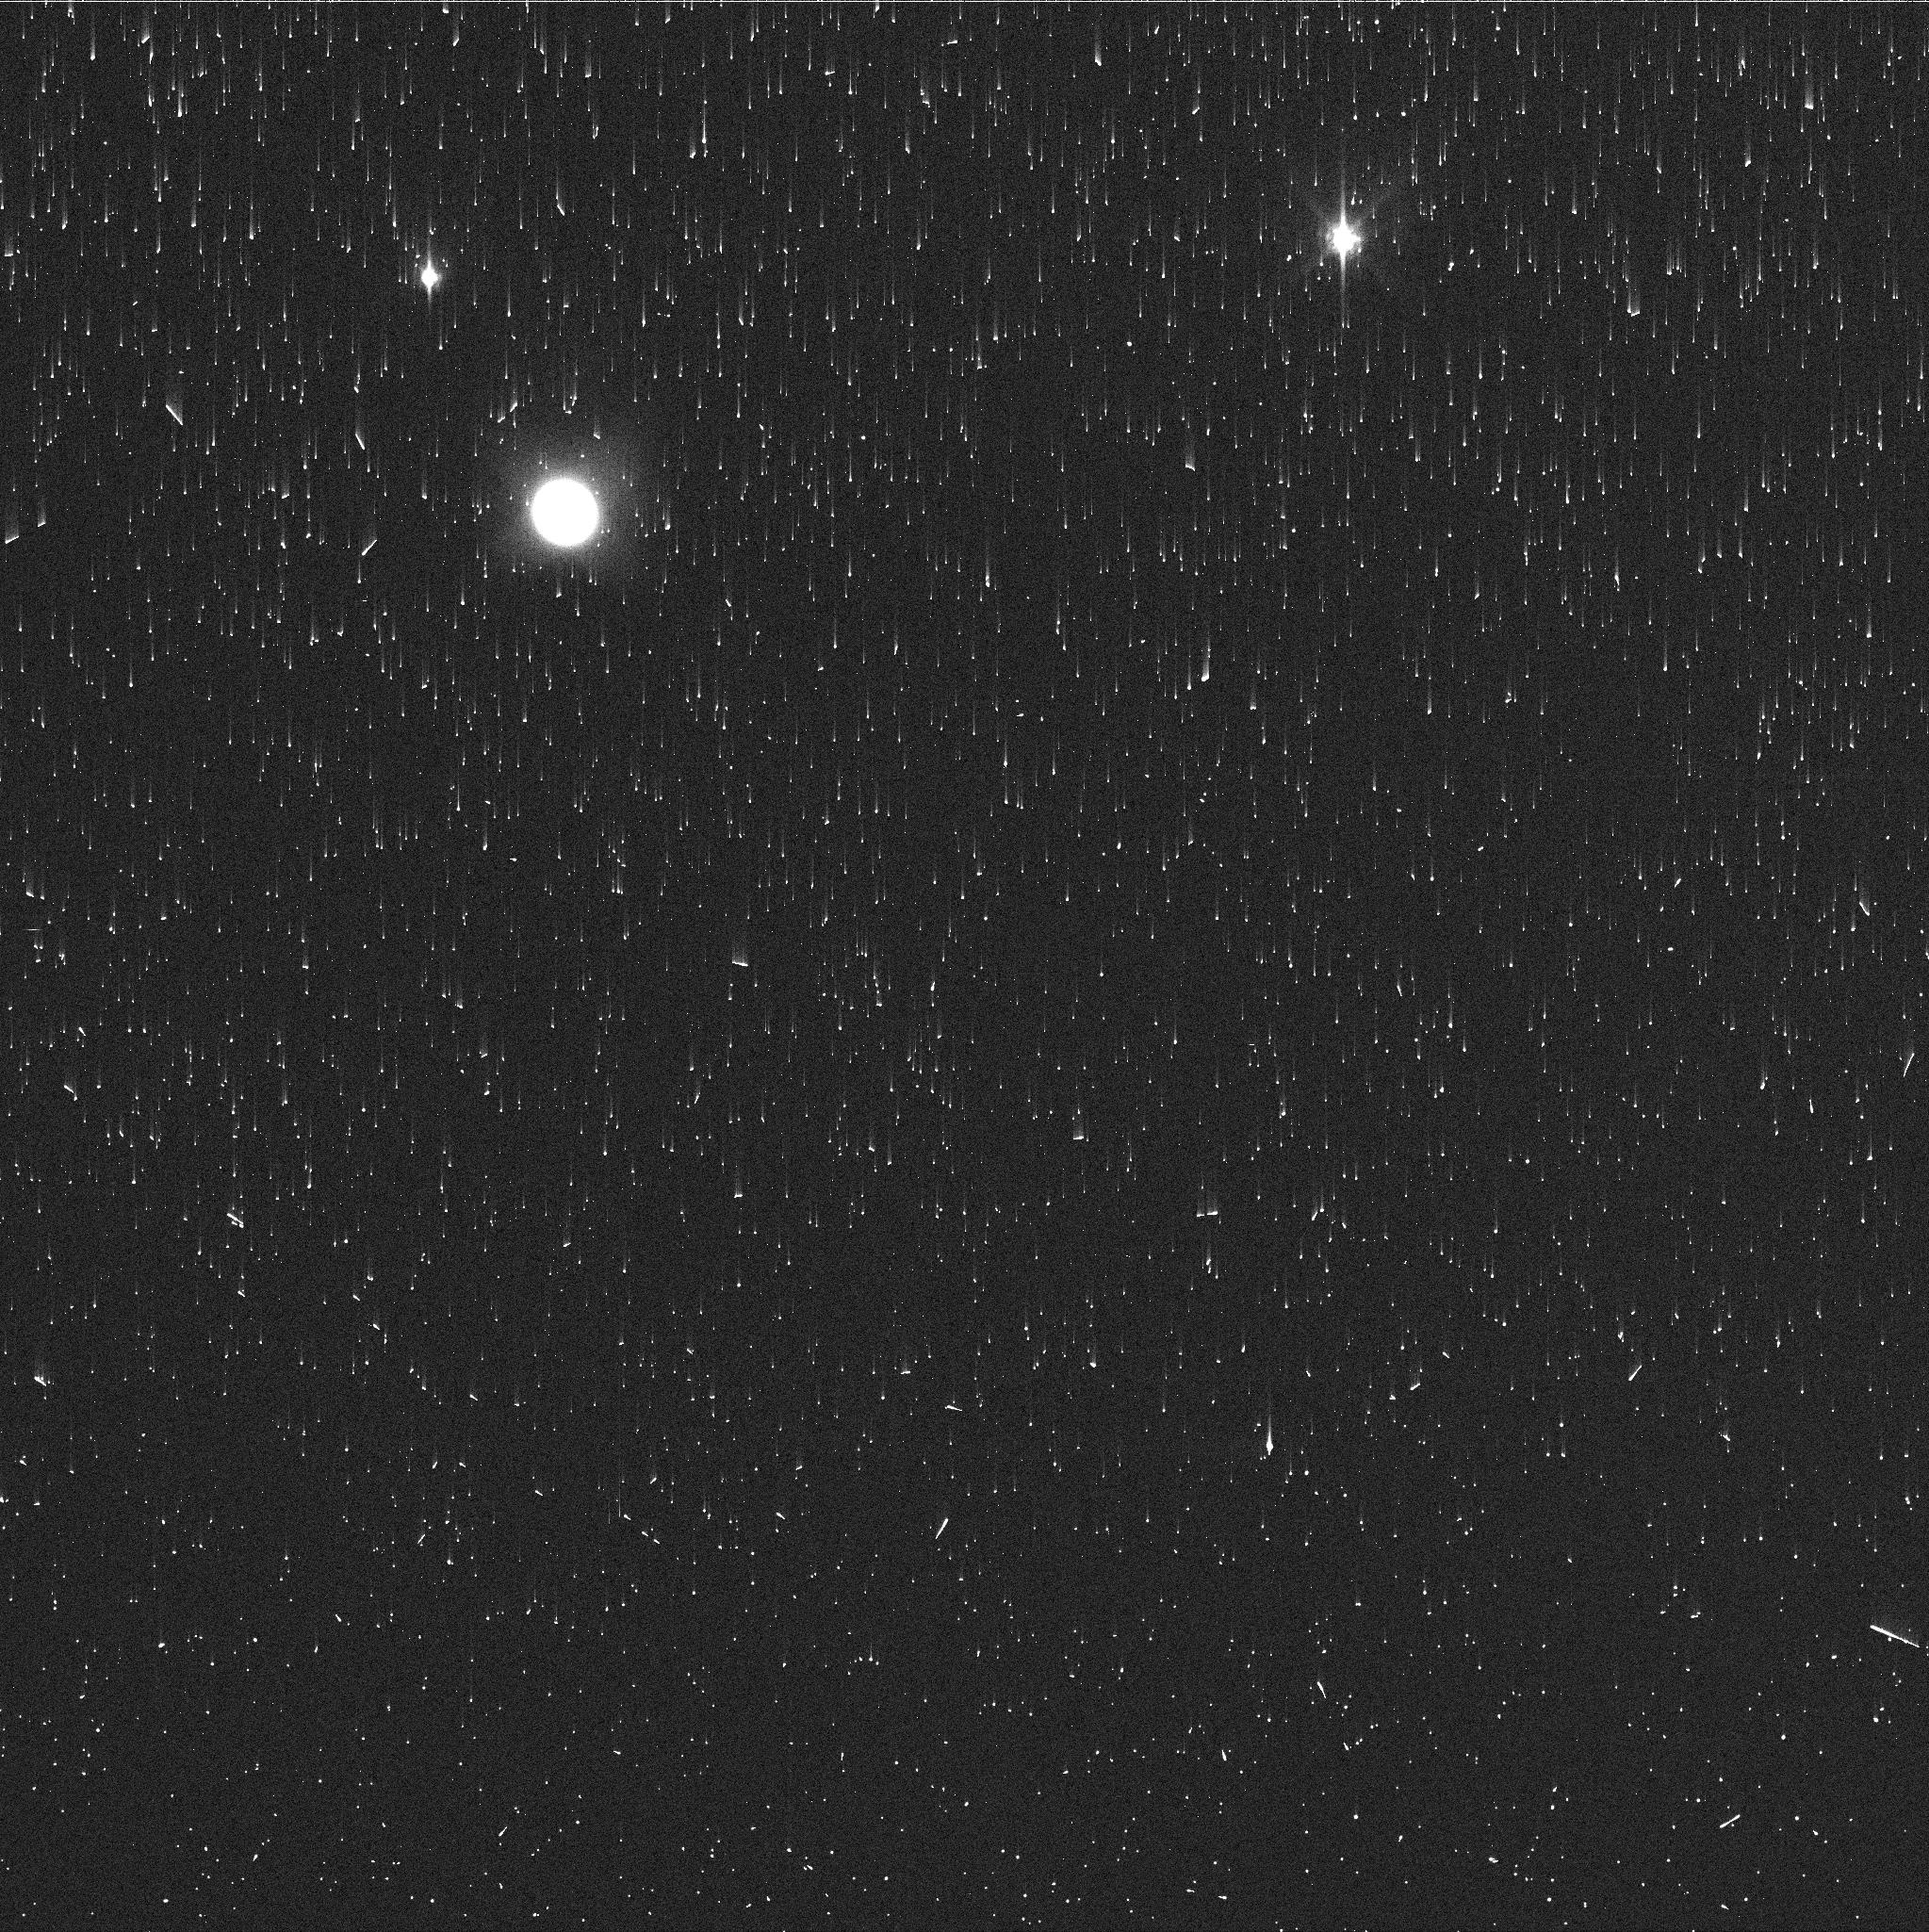
Target: NEPTUNE-MAPS. Instrument: WFC3/UVIS. Filter: FQ727N. Exposure: 2 min. Observation ID: ie0l28v2q

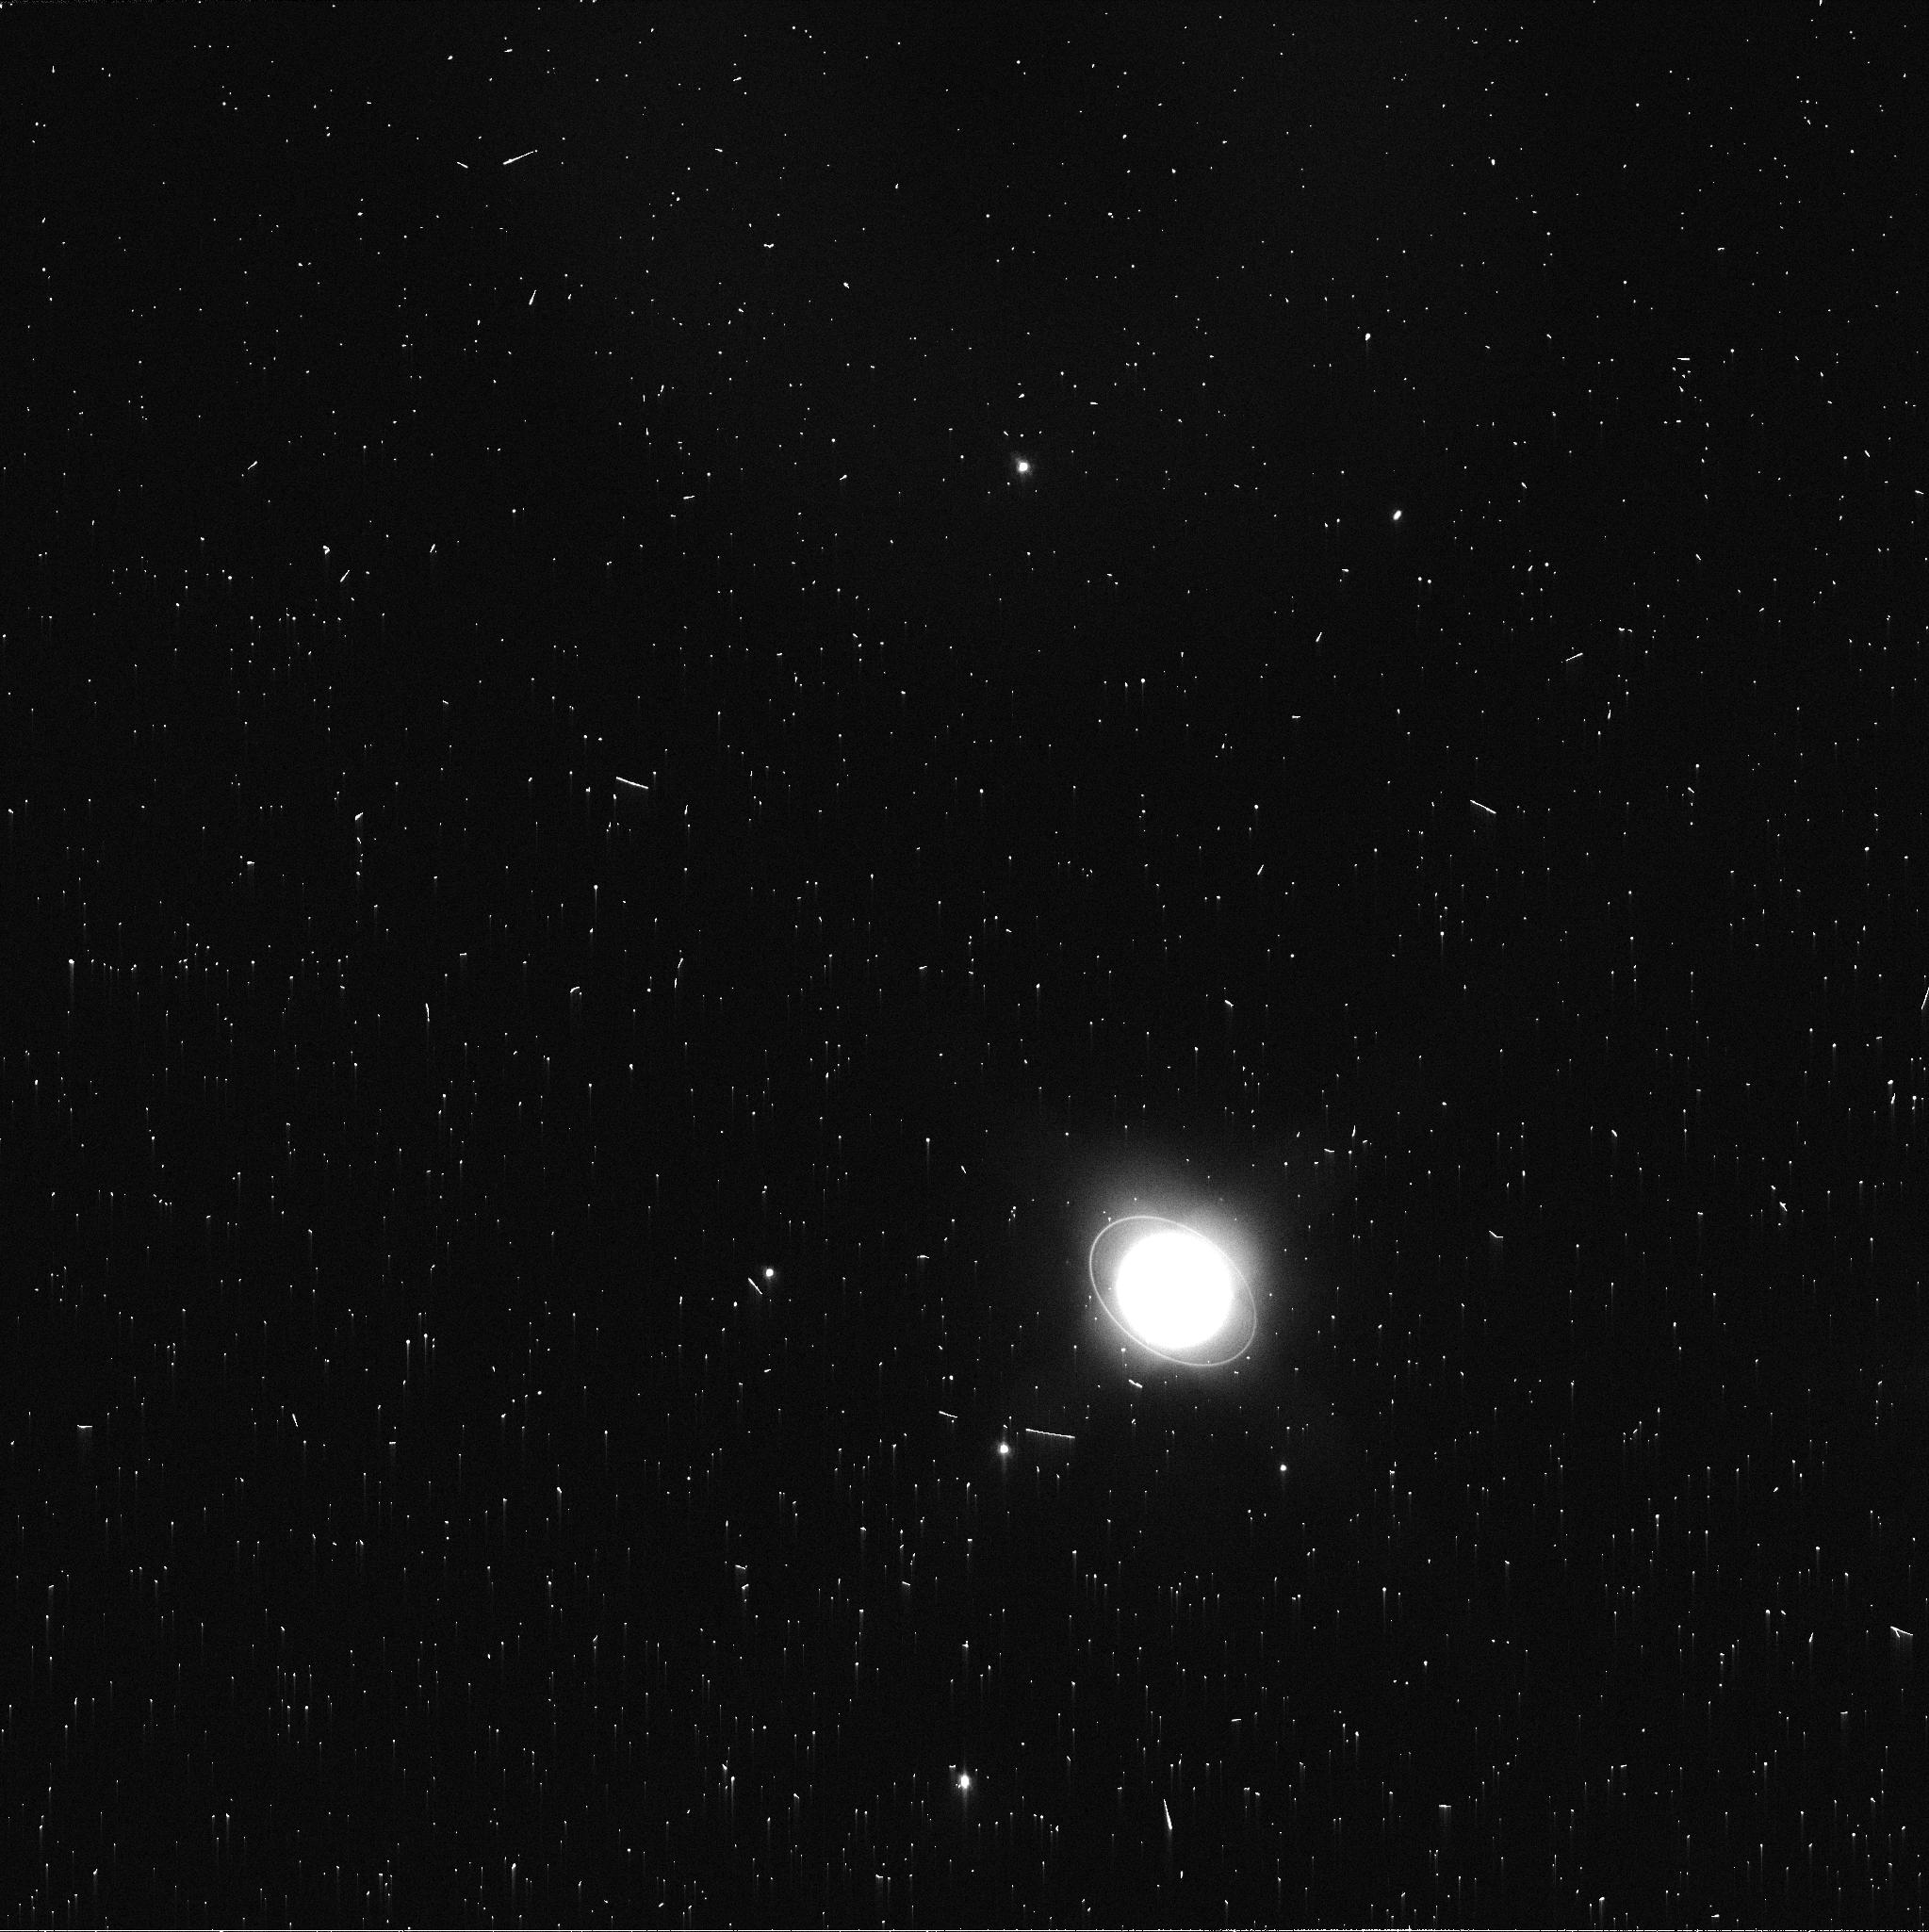
Target: URANUS-MAPS. Instrument: WFC3/UVIS. Filter: FQ619N. Exposure: 2 min. Observation ID: ie0l08pgq

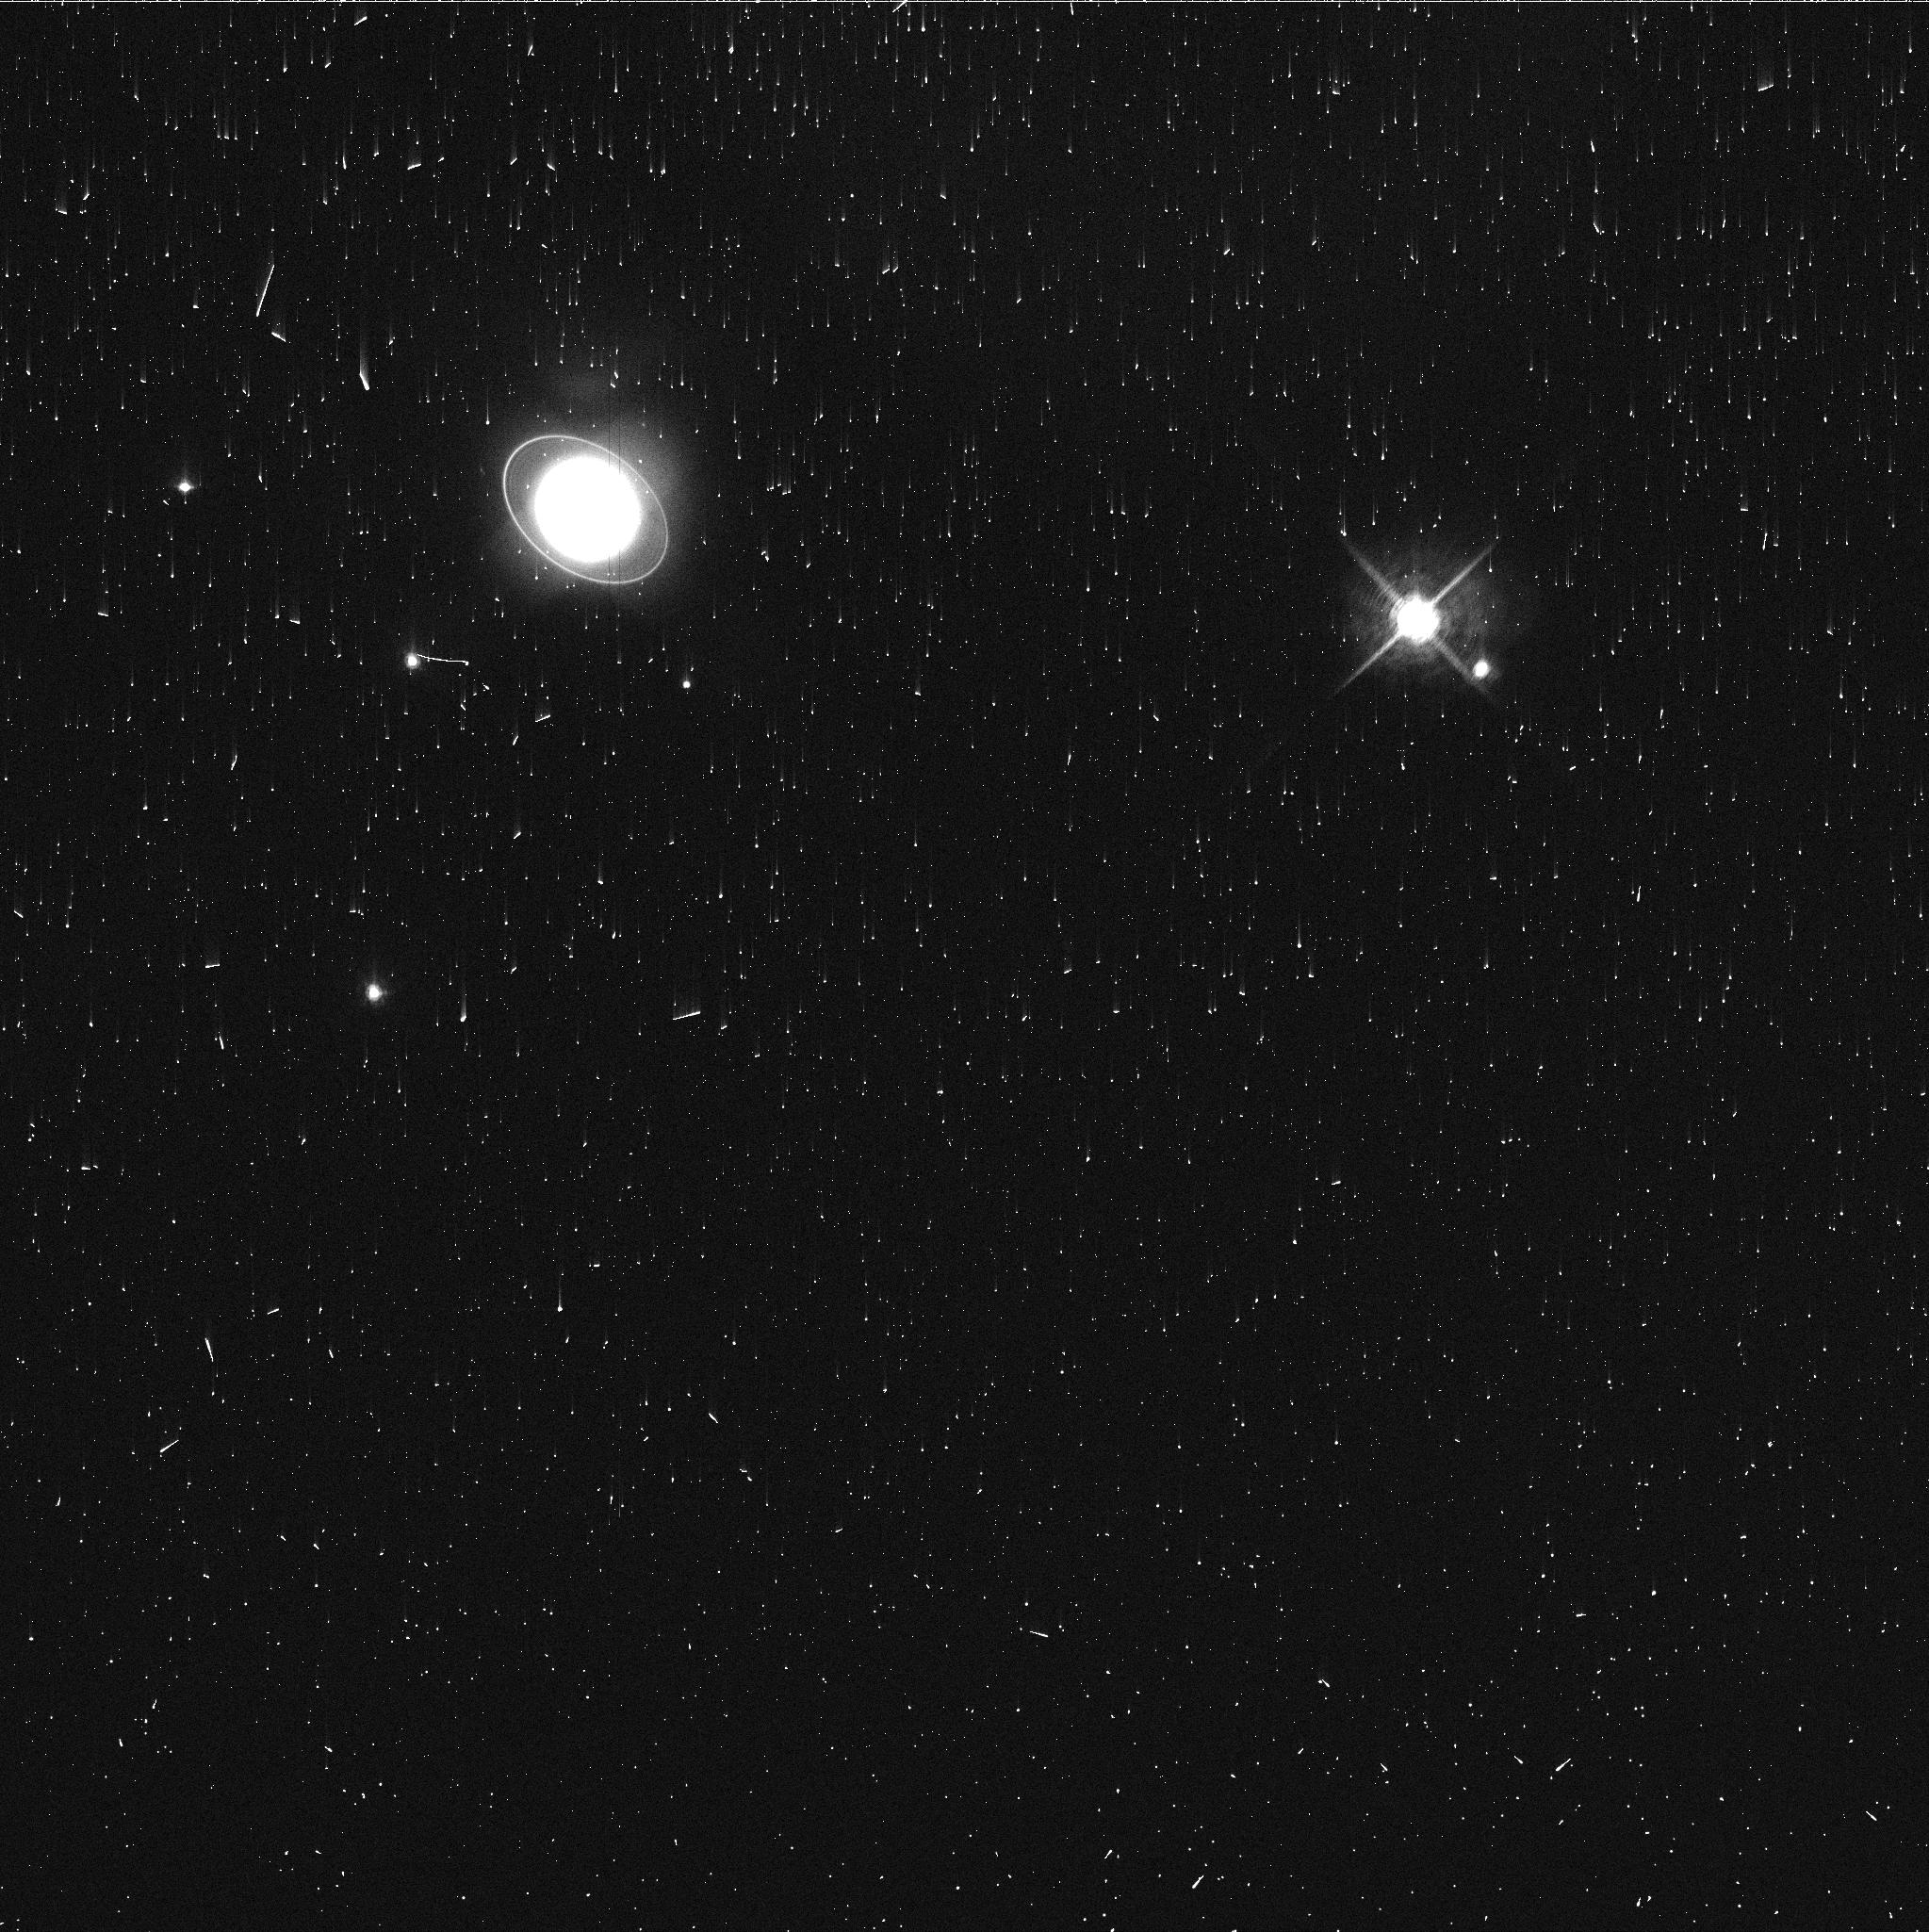
Target: URANUS-MAPS. Instrument: WFC3/UVIS. Filter: FQ727N. Exposure: 3 min. Observation ID: ie0l08piq

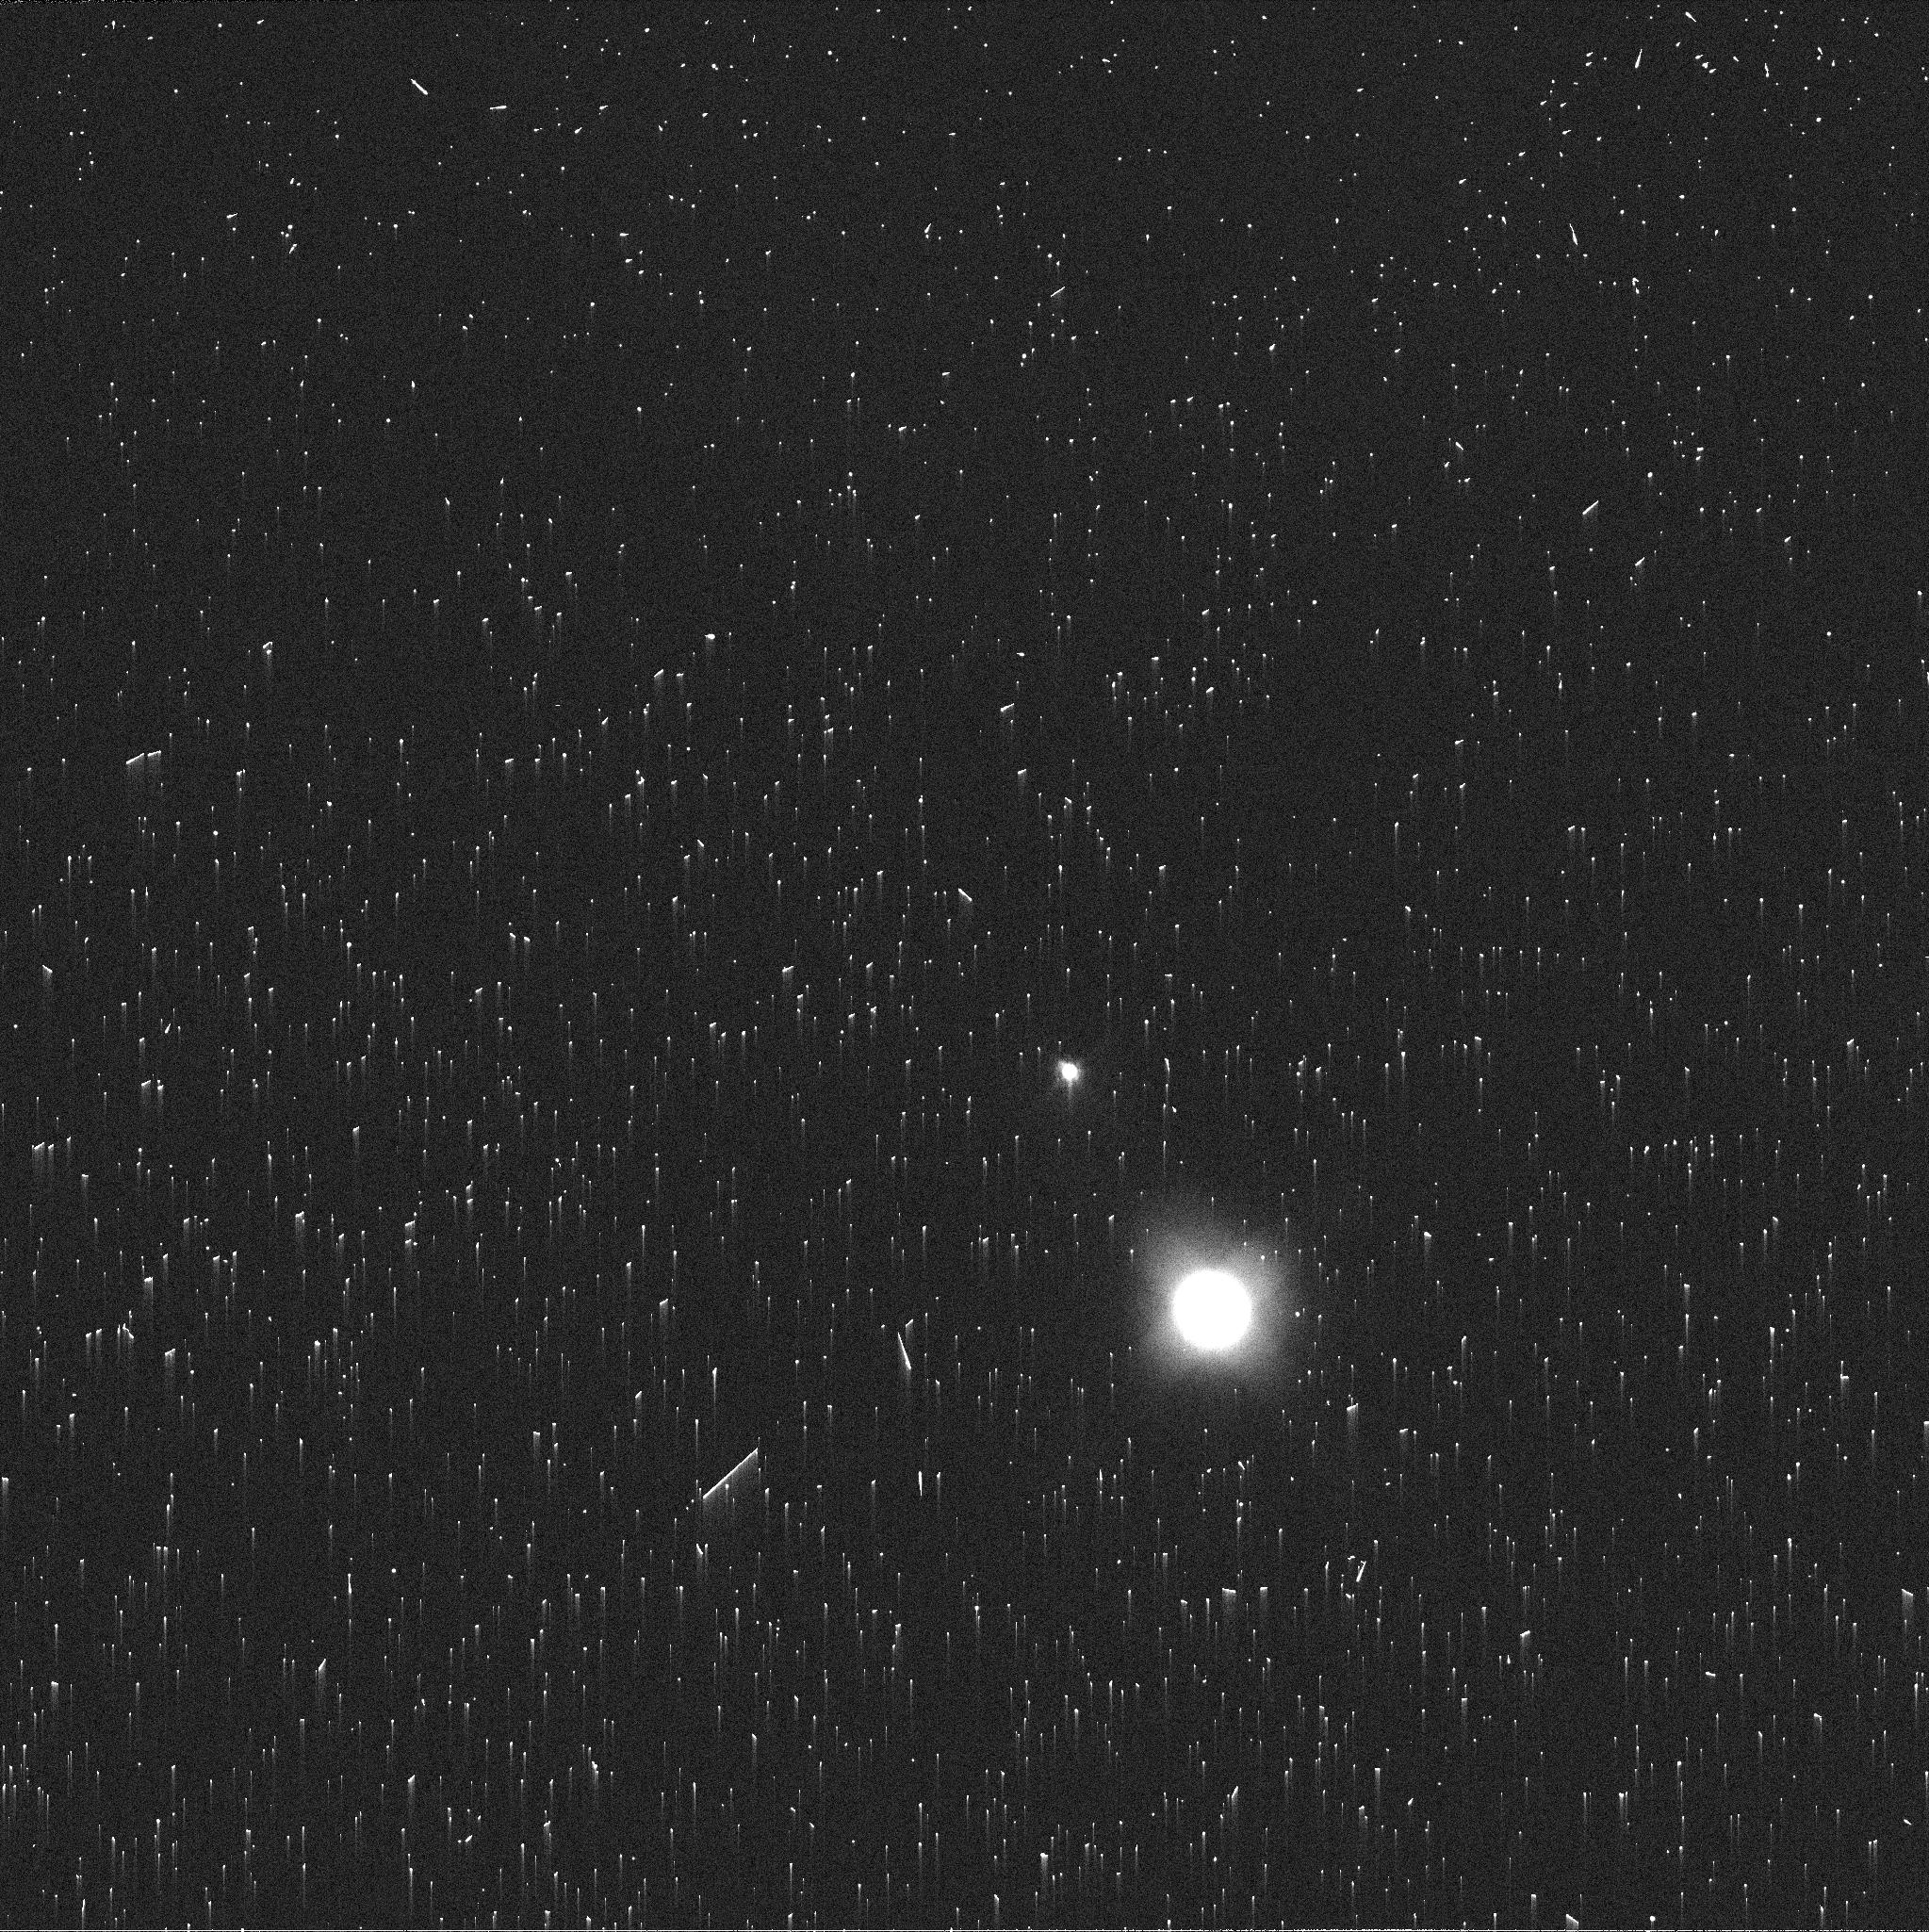
Target: NEPTUNE-MAPS. Instrument: WFC3/UVIS. Filter: FQ619N. Exposure: 2 min. Observation ID: ie0l28v5q

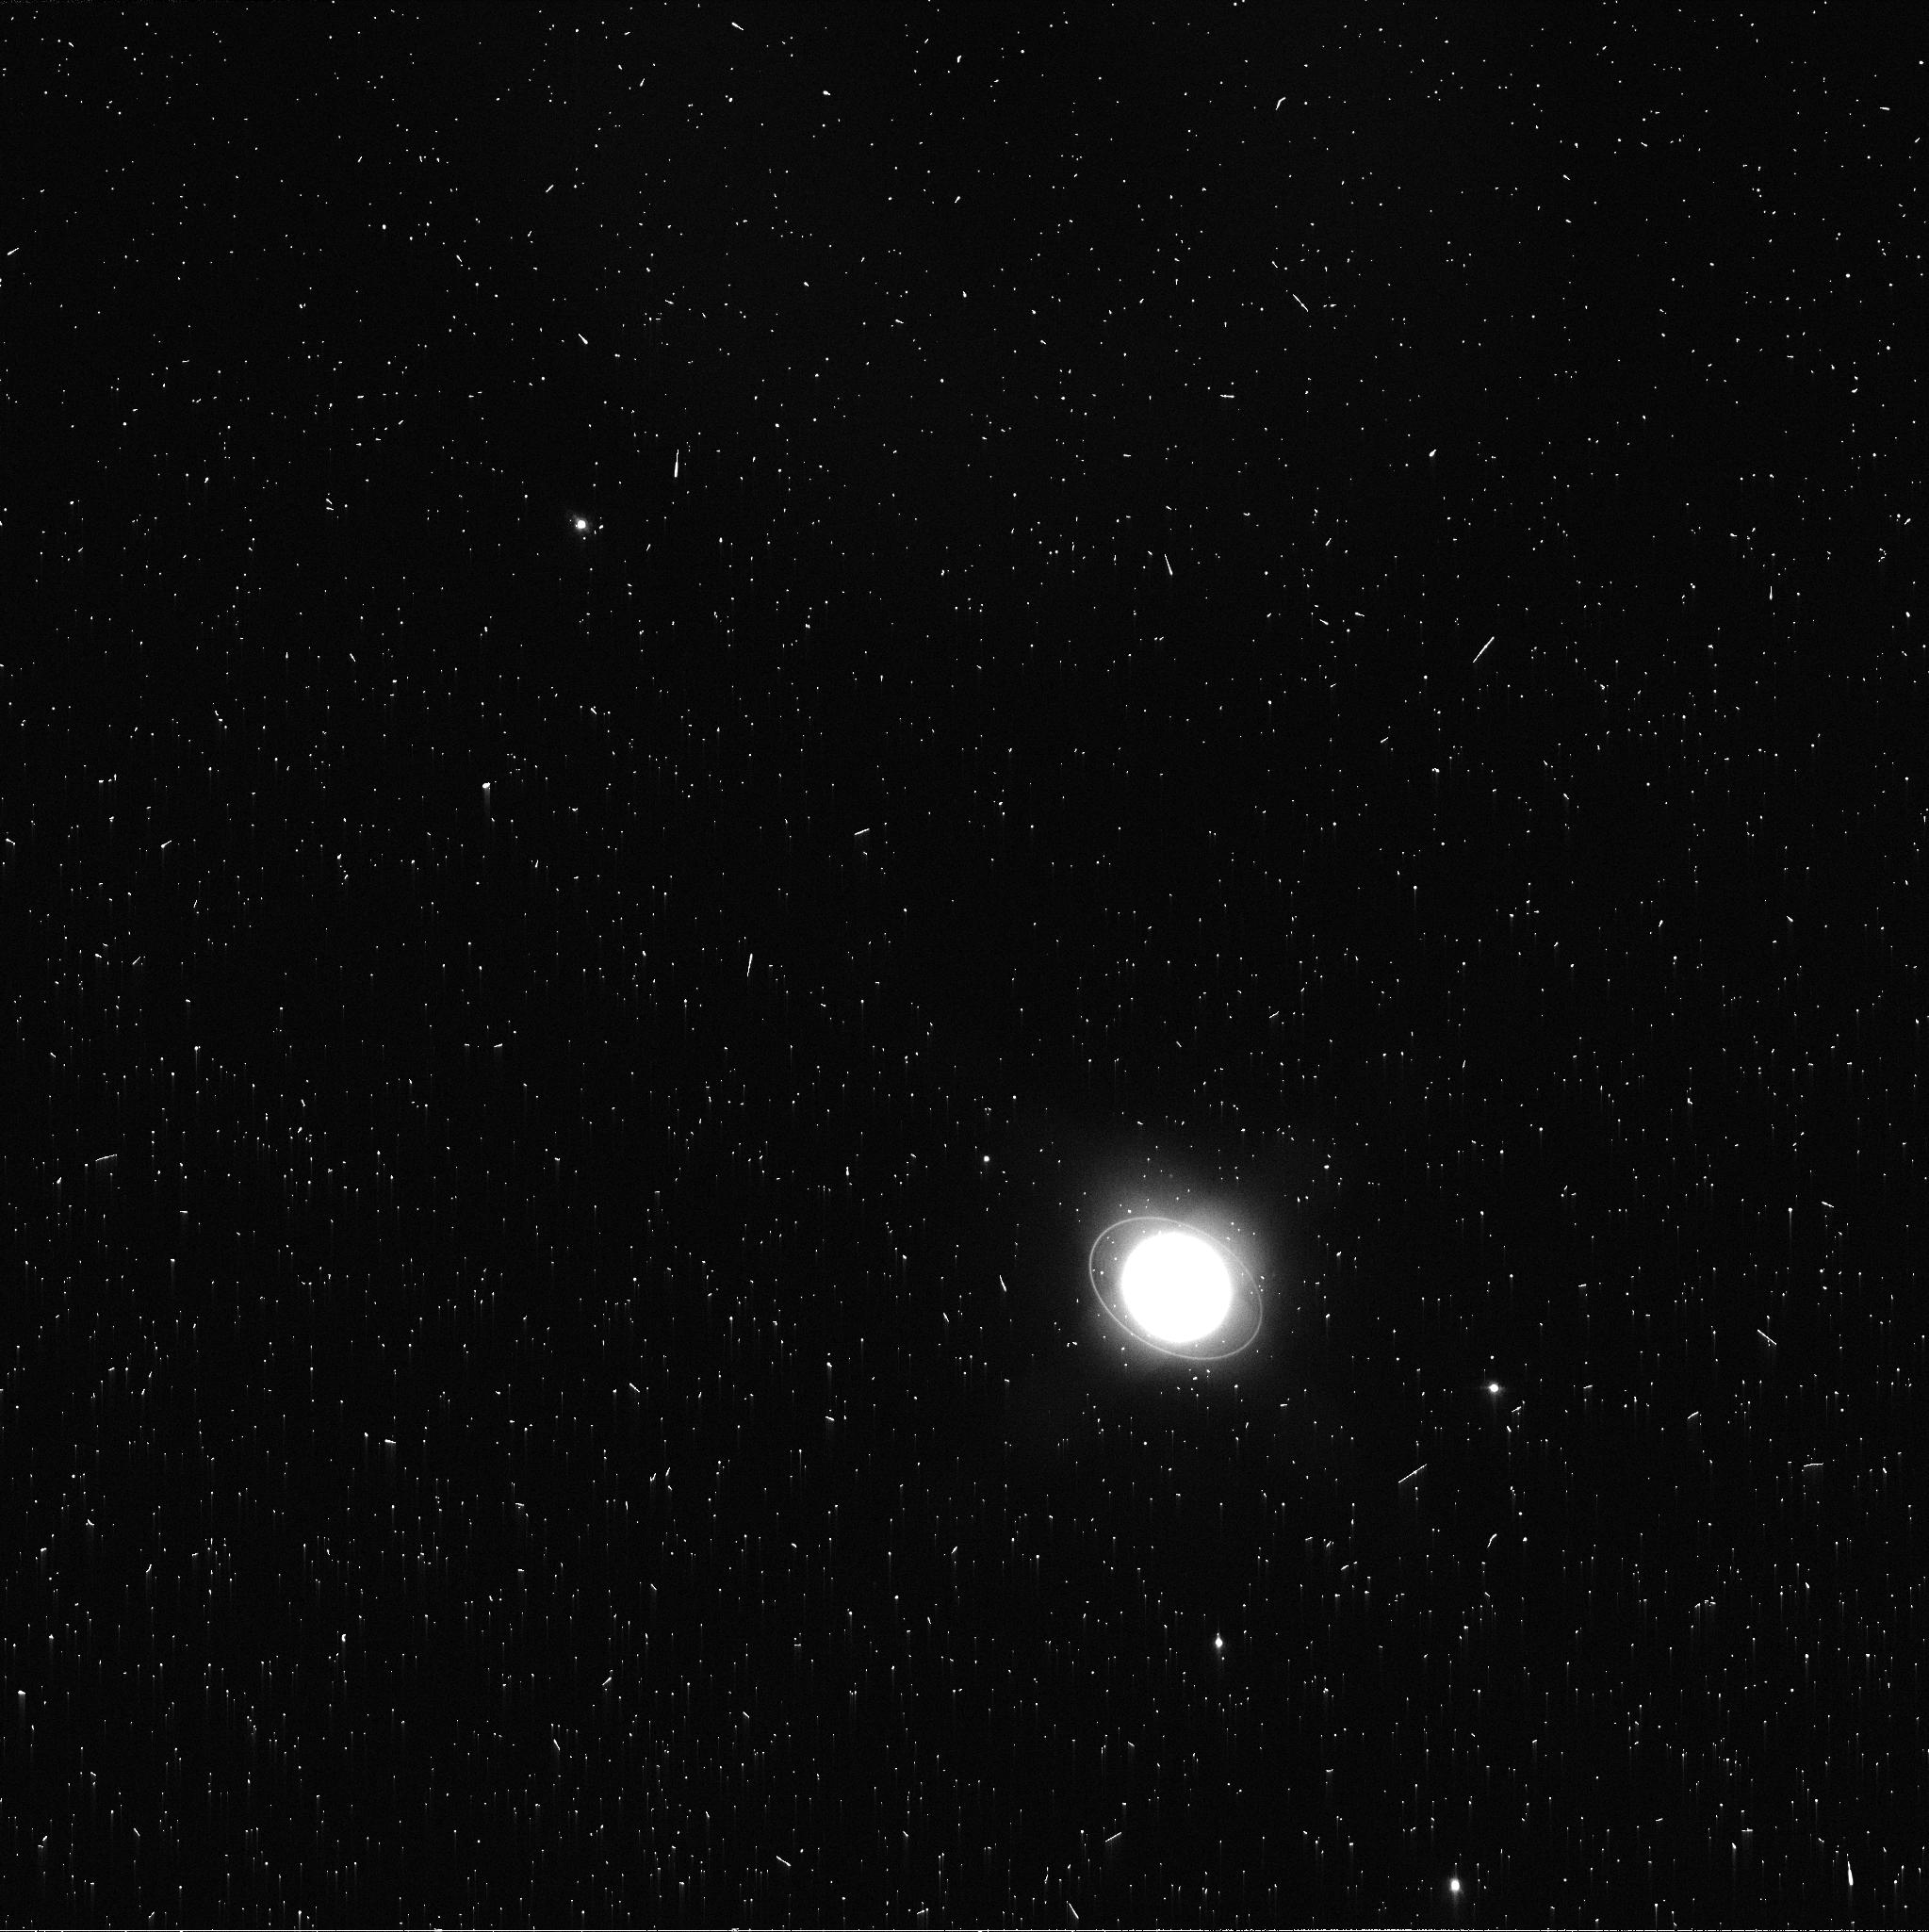
Target: URANUS-MAPS. Instrument: WFC3/UVIS. Filter: FQ619N. Exposure: 2 min. Observation ID: ie0l04l4q

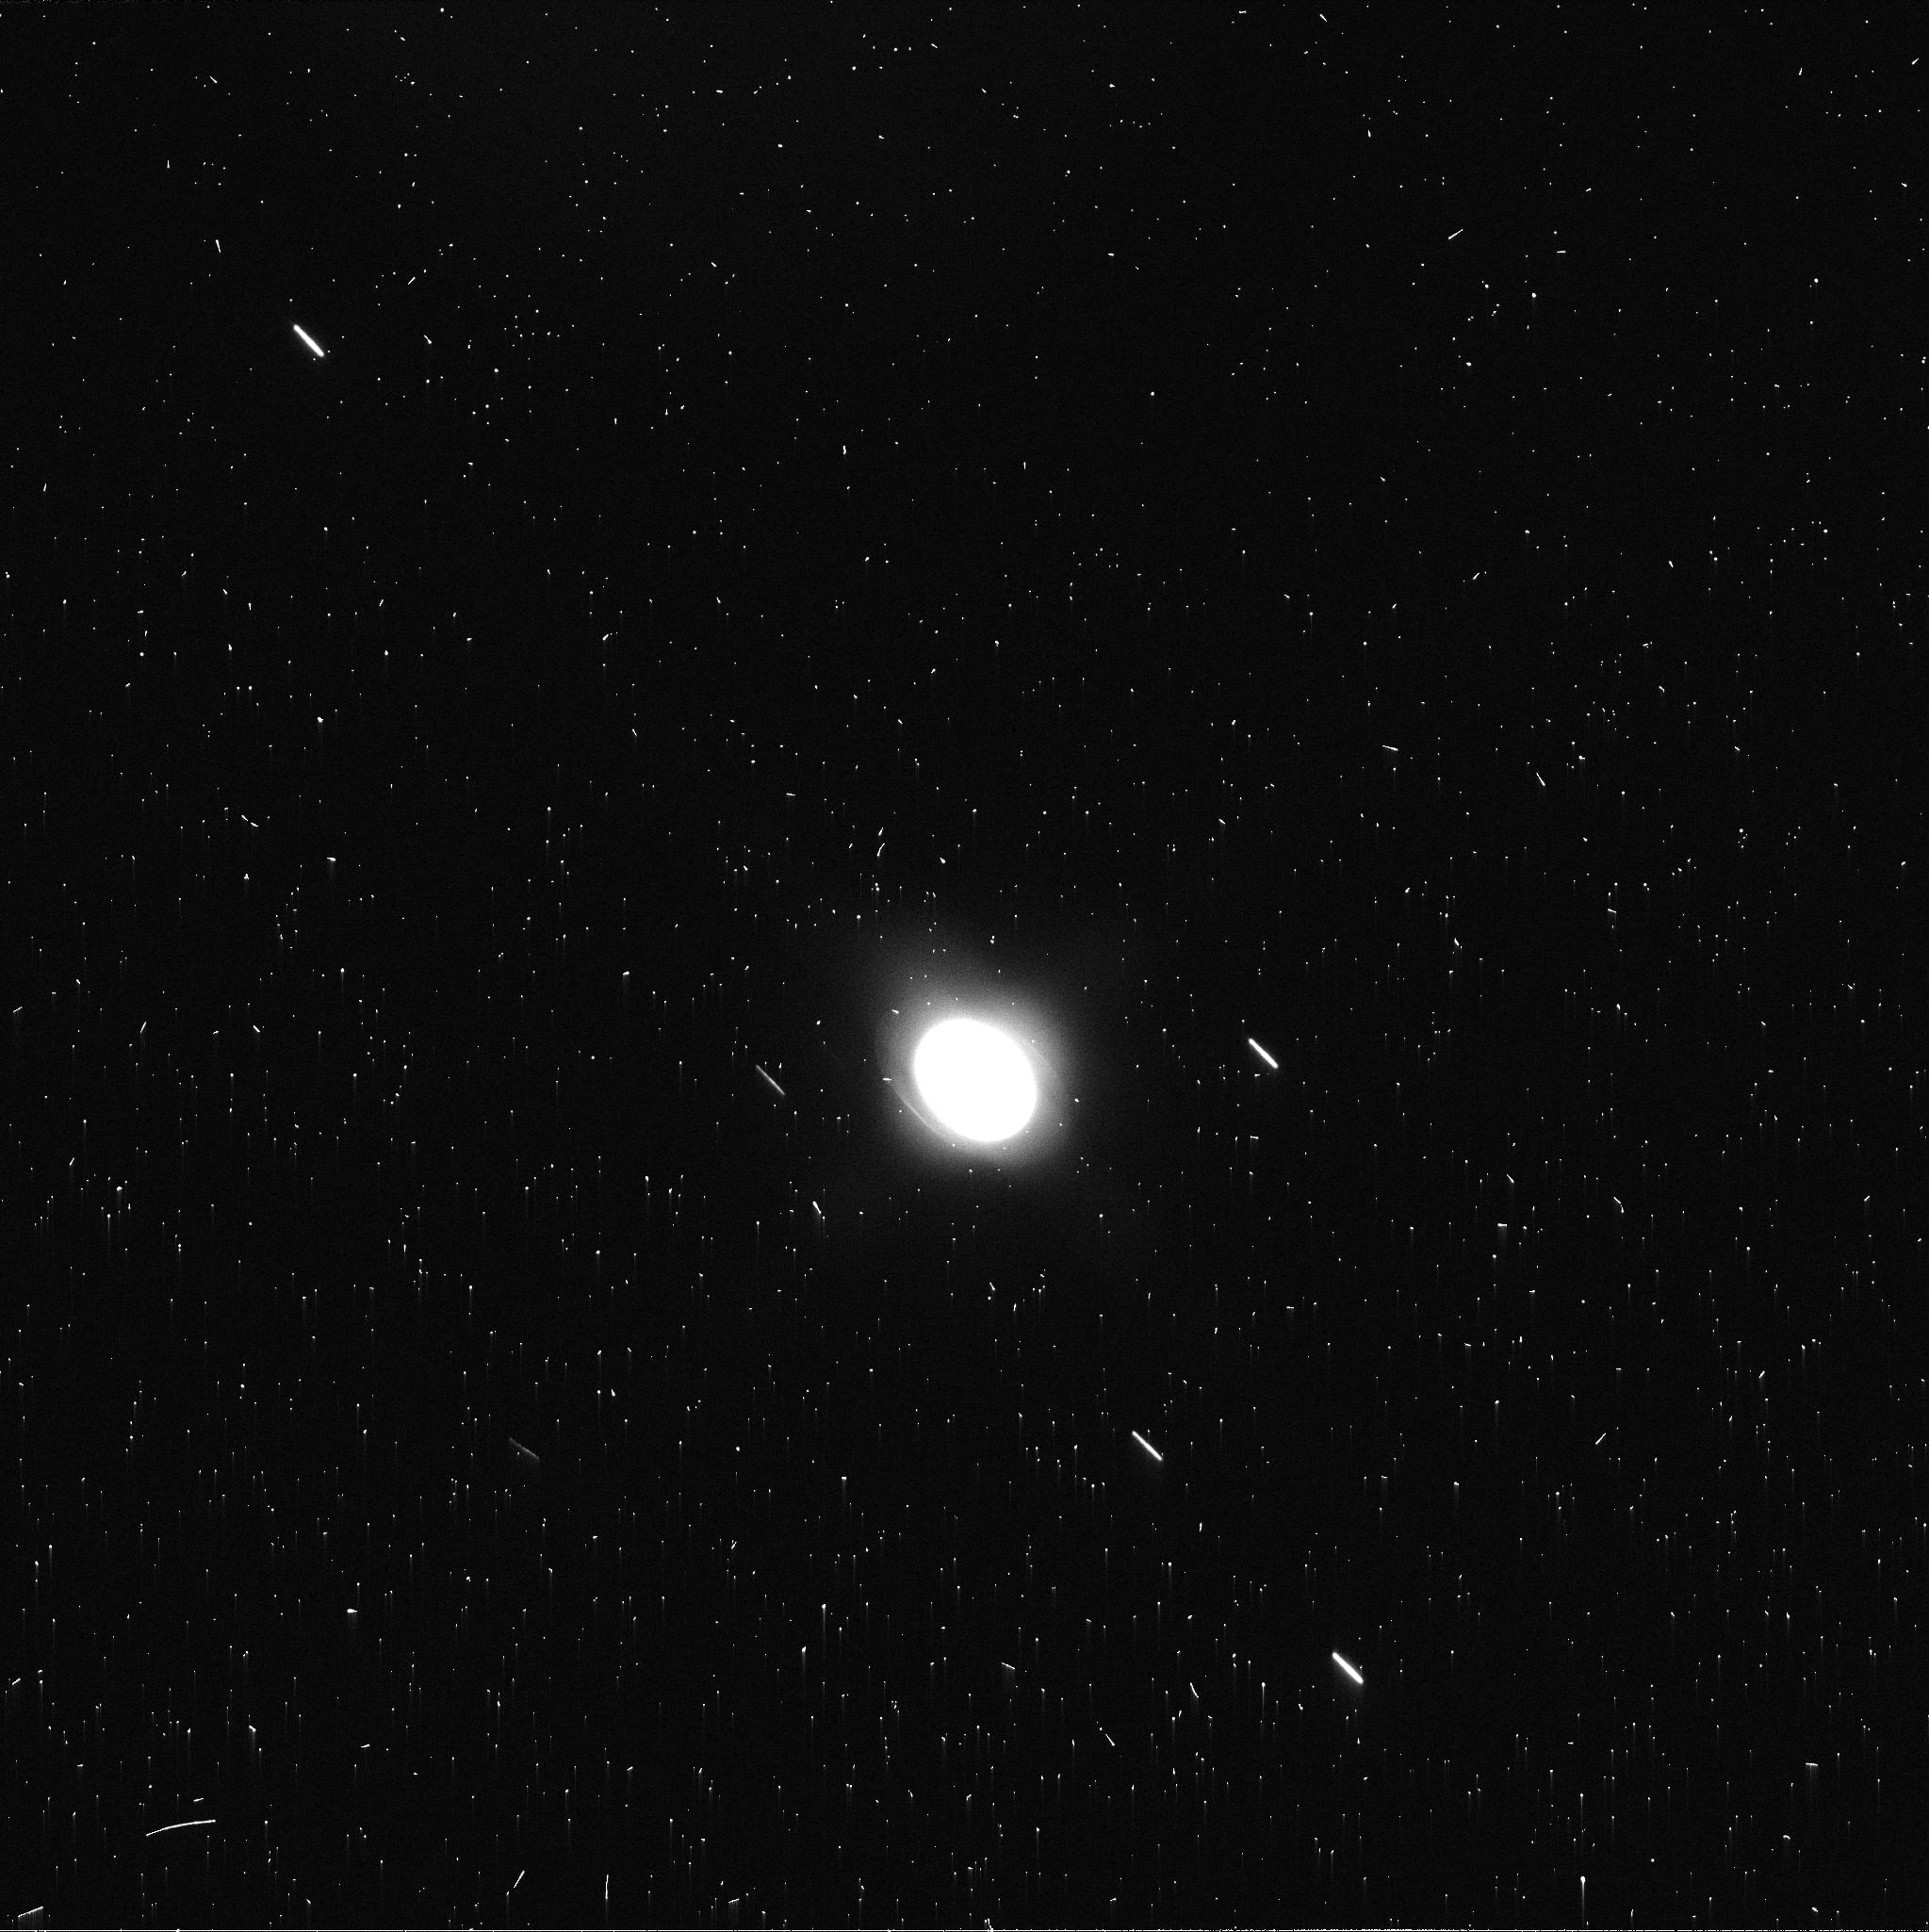
Target: URANUS-MAPS. Instrument: WFC3/UVIS. Filter: FQ619N. Exposure: 2 min. Observation ID: ie0l03jiq

Hubble 2020: Outer Planet Atmospheres Legacy (OPAL) Program (PI: Simon, Amy)

Long time base observations of the outer planets are critical in understanding the atmospheric dynamics and evolution of the gas giants. We propose yearly monitoring of each giant planet for the remainder of Hubble's lifetime to provide a lasting legacy of increasingly valuable data for time-domain studies. The Hubble Space Telescope is a unique asset to planetary science, allowing high spatial resolution data with absolute photometric knowledge. For the outer planets, gas/ice giant planets Jupiter, Saturn, Uranus and Neptune, many phenomena happen on timescales of years to decades, and the data we propose are beyond the scope of a typical GO program. Hubble is the only platform that can provide high spatial resolution global studies of cloud coloration, activity, and motion on a consistent time basis to help constrain the underlying mechanics.